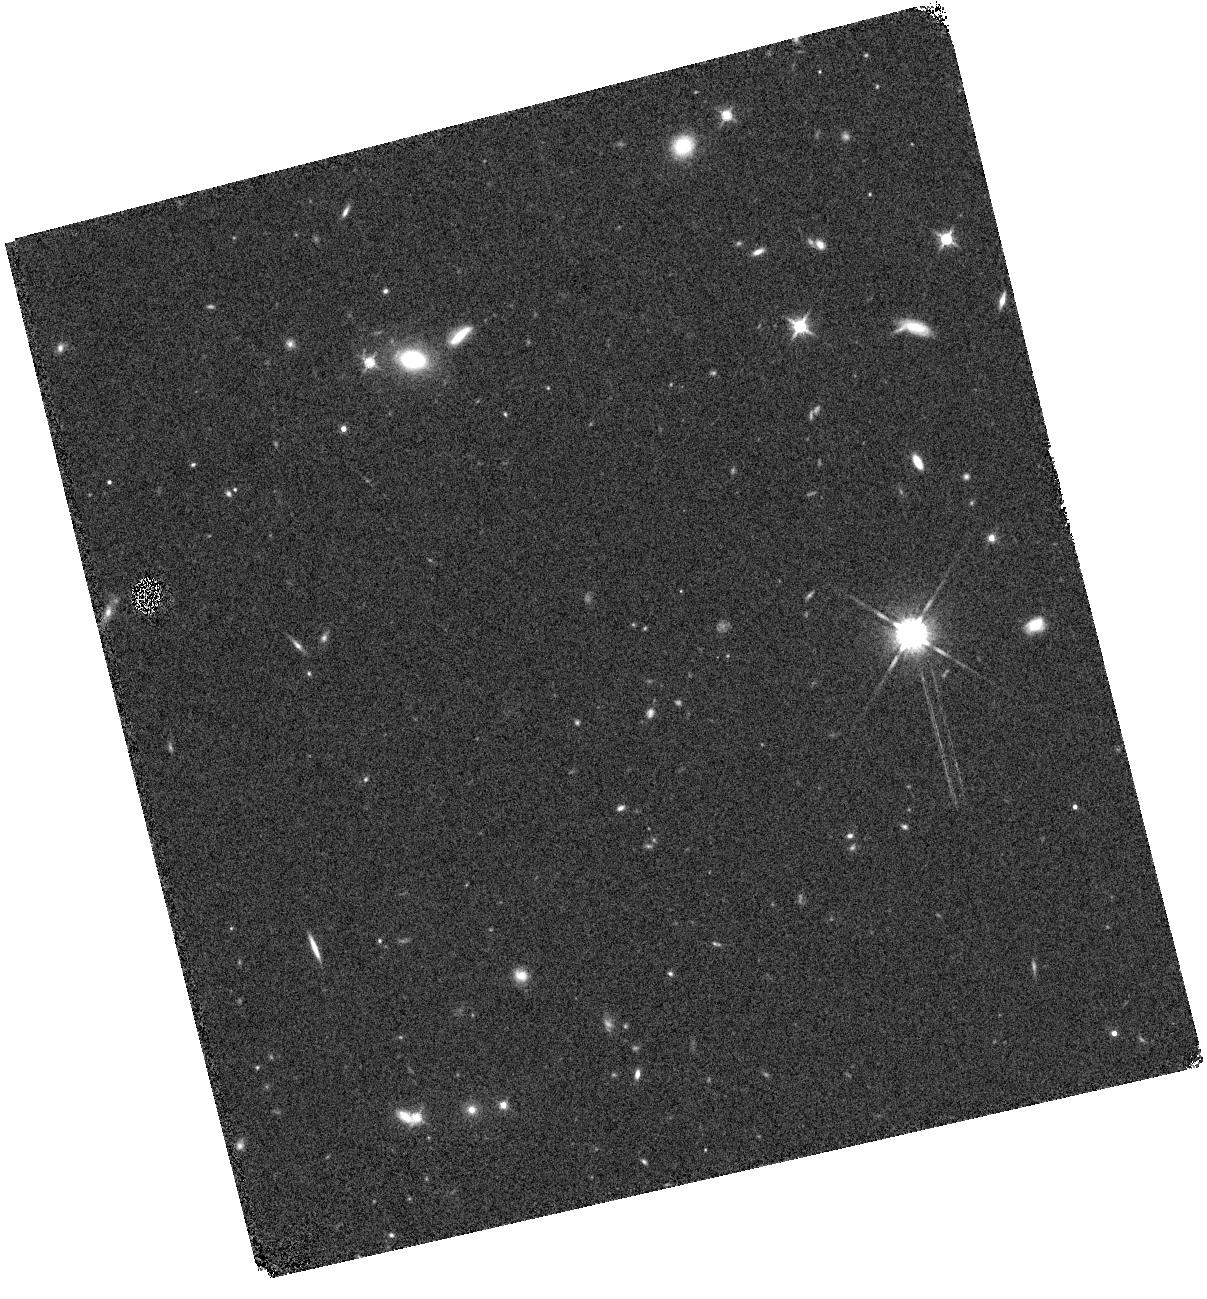
Target: GLEAMJ091734-001243
Instrument: WFC3/IR
Filter: F140W
Exposure: 6 min
Observation ID: hst_16662_02_wfc3_ir_f140w_ienk02

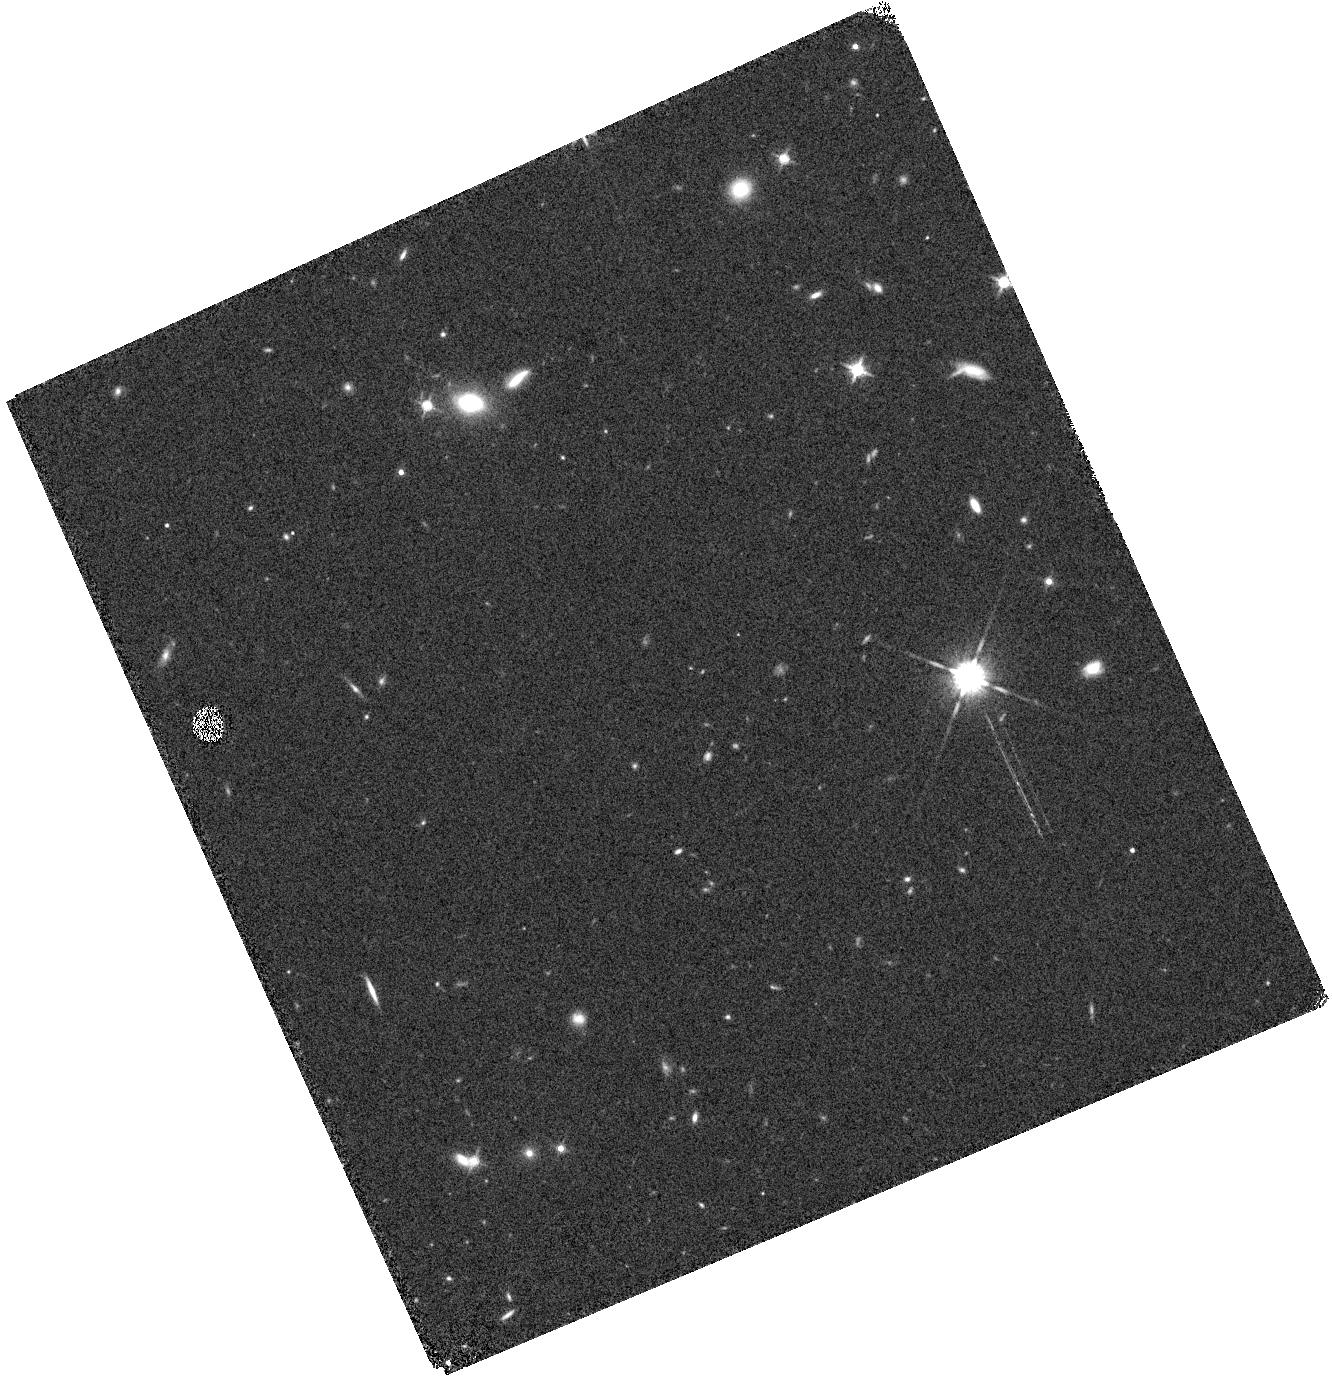
Target: GLEAMJ091734-001243
Instrument: WFC3/IR
Filter: F140W
Exposure: 6 min
Observation ID: hst_16662_04_wfc3_ir_f140w_ienk04

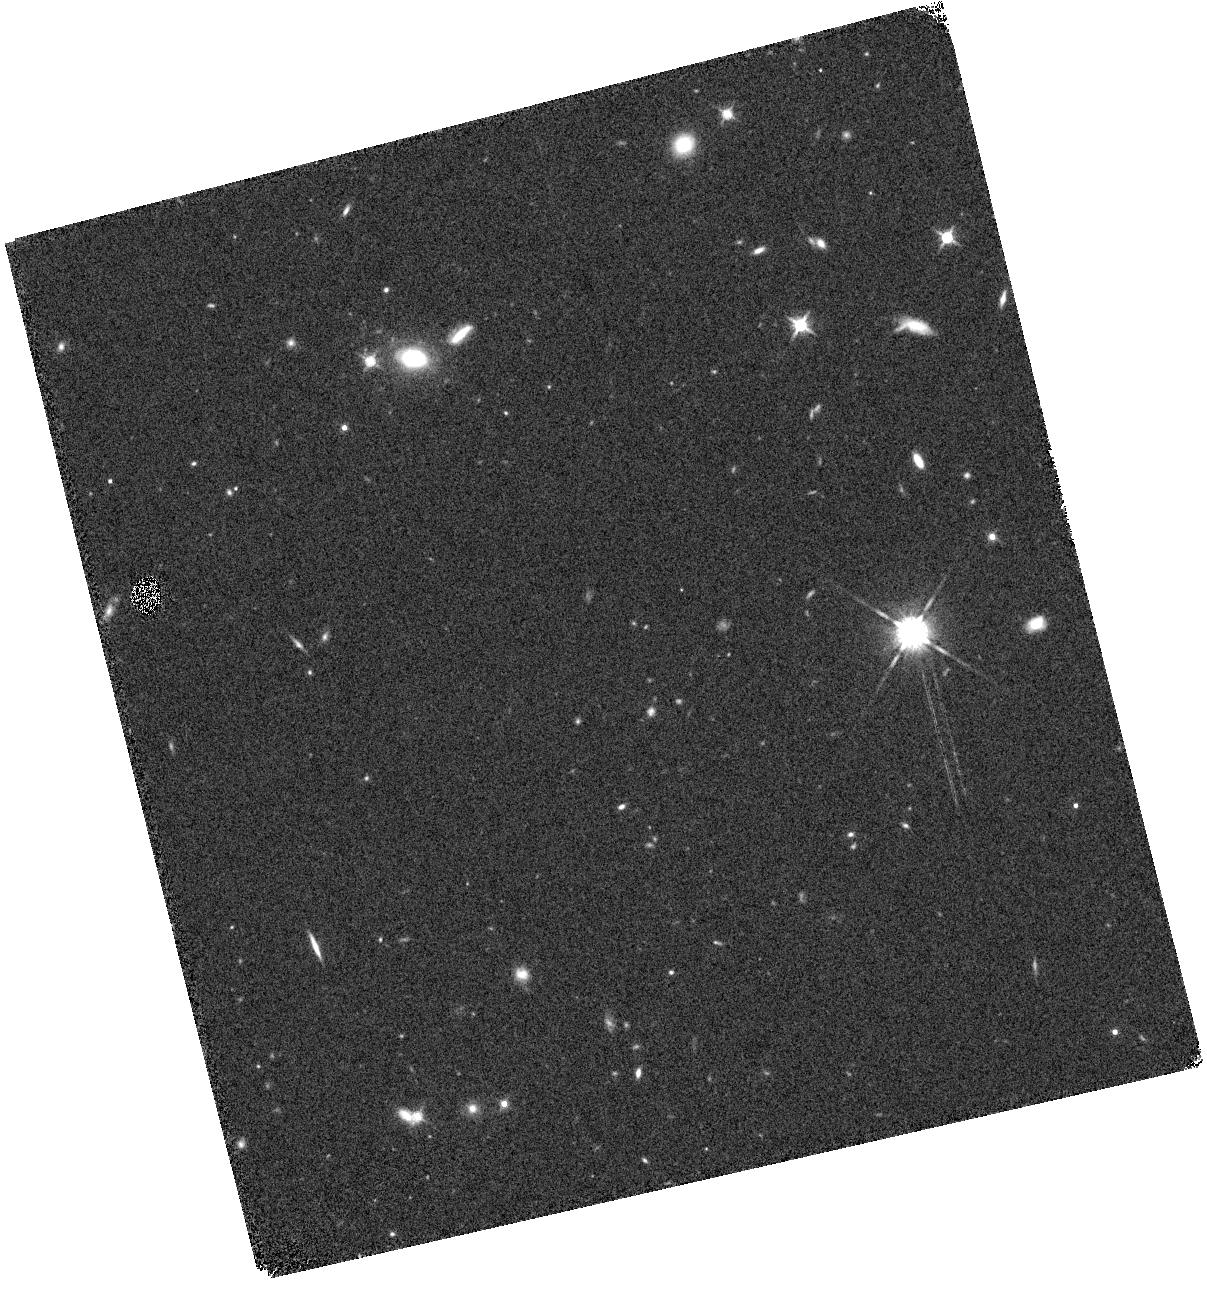
Target: GLEAMJ091734-001243
Instrument: WFC3/IR
Filter: F140W
Exposure: 6 min
Observation ID: hst_16662_01_wfc3_ir_f140w_ienk01

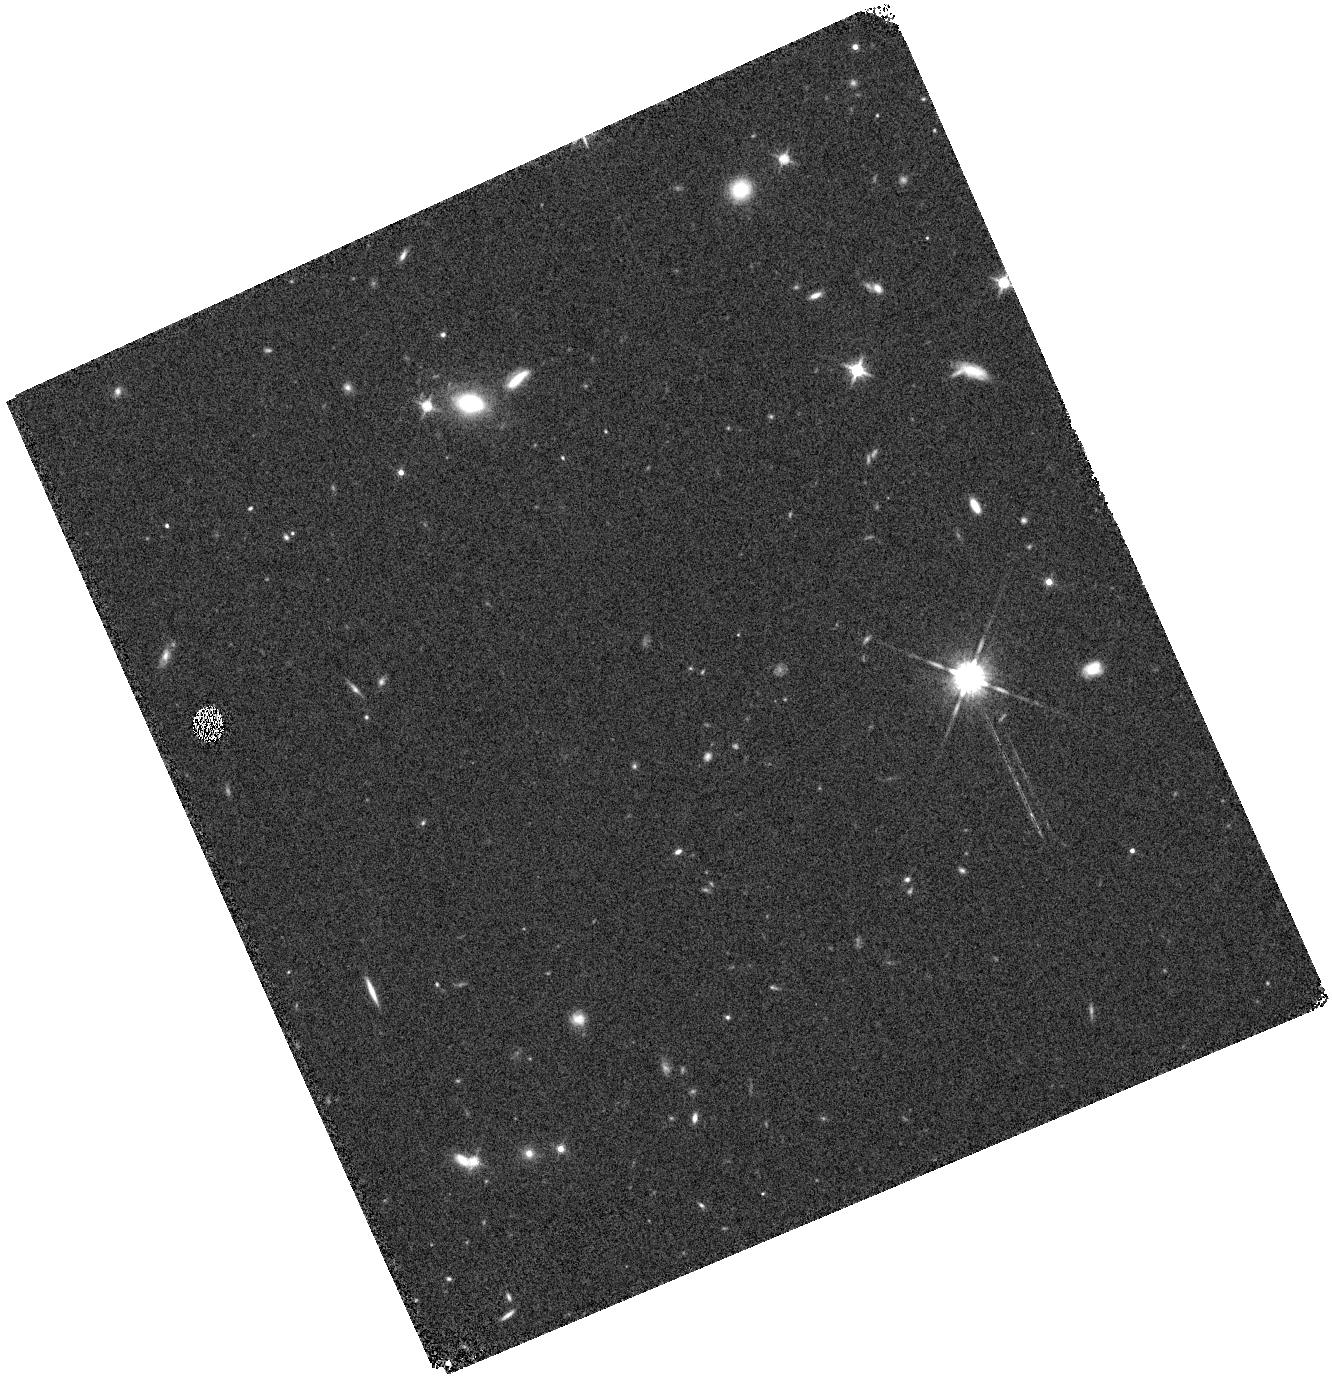
Target: GLEAMJ091734-001243
Instrument: WFC3/IR
Filter: F140W
Exposure: 6 min
Observation ID: hst_16662_03_wfc3_ir_f140w_ienk03

Lyman-alpha Observations of a z=8.45 Powerful Radio Galaxy (PI: Seymour, Nicholas)

Powerful radio galaxies have been unique probes of the distant Universe for many decades. This proposal requests WFC3 G141 grism with F140W pre-imaging observations to confirm an emission line observed at 1.15 microns. A high continuum flux longward of this line (seen with the G141 grism and broad-band photometry) would confirm that this line is Lyman-alpha and hence this radio galaxy at z=8.45. This detection would be the most distant super-massive black hole (SMBH) and active galactic nucleus (AGN) known. At this redshift the radio galaxy would lie at the centre of a highly ionised Stromgren sphere with contributions to the ionising flux from the accretion onto the SMBH, inverse Compton emission from the jets, and star-formation. As well as reaffirming the redshift of the host and challenging models of black hole formation, these observations will potentially reveal the complex interaction of this radio-loud AGN with its local environment. Furthermore, confirmation of the existence of a luminous radio galaxy within the Epoch of Reionisation would allow studies of neutral hydrogen from absorption of the 21 cm line. Due to the transmission of the Earth's atmosphere at 1.15 microns, this observation would take >40 times longer if conducted from the ground (eight times longer if the spectrum is binned to the resolution of the G141 grism).